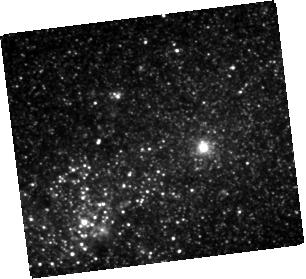
Target: S16EA
Instrument: WFC3/IR
Filter: F110W
Exposure: 20 min
Observation ID: hst_14892_02_wfc3_ir_f110w_ide502

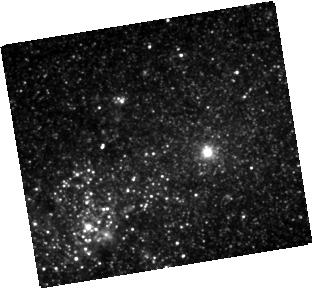
Target: S16EA
Instrument: WFC3/IR
Filter: F105W
Exposure: 20 min
Observation ID: hst_14892_01_wfc3_ir_f105w_ide501

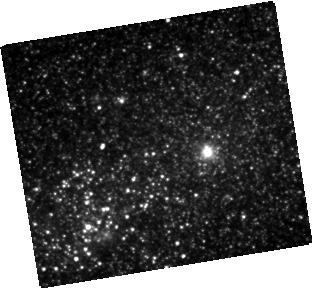
Target: S16EA
Instrument: WFC3/IR
Filter: F160W
Exposure: 20 min
Observation ID: hst_14892_03_wfc3_ir_f160w_ide503

Determining the Progenitor of a Red Transient (PI: McCollum, Bruce)

In recent years several nova-like transients have been observed whose peak brightness is between that of novae and supernovae. Various names have been suggested for them, such as red transients, luminous red novae, and intermediate luminosity optical transients. Despite the disagreement in nomenclature, it is agreed that these transients have outburst mechanisms different than in classical novae or supernovae. Only a few have been well studied, and it may be said that, as a class, they are not yet well understood. One of the impediments to modeling and understanding them is that little is known of the nature of the progenitor stars, because the progenitors appeared unexceptional and sometimes were extragalactic and thus too faint even to appear in standard catalogs. However, the spectral type and mass of the prognitor star are crucial model inputs. The field of one recent extagalactic transient was imaged in several HST bandpasses and offers the valuable opportunity to learn the nature of a progenitor star. Because of pointing uncertainties, it is uncertain which object is the progenitor, so we request new HST images to identify the object in order to derive the spectral type of the progenitor star.